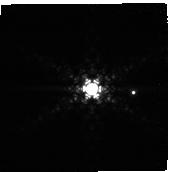
Target: PDS-70
Instrument: NIRCAM
Filter: F444W+F405N
Exposure: 22 min
Observation ID: jw01179-o019_t005_nircam_f405n-f444w-sub160p

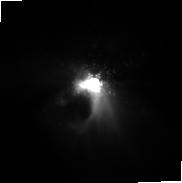
Target: HL-TAU
Instrument: NIRCAM
Filter: F187N
Exposure: 22 min
Observation ID: jw01179-o014_t004_nircam_clear-f187n-sub160p

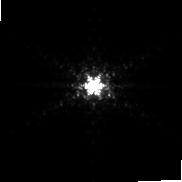
Target: SAO-206462
Instrument: NIRCAM
Filter: F187N
Exposure: 22 min
Observation ID: jw01179-o003_t001_nircam_clear-f187n-sub160p

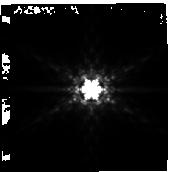
Target: MWC-758
Instrument: NIRCAM
Filter: F410M
Exposure: 22 min
Observation ID: jw01179-o010_t003_nircam_clear-f410m-sub160p

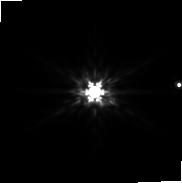
Target: PDS-70
Instrument: NIRCAM
Filter: F200W
Exposure: 22 min
Observation ID: jw01179-o018_t005_nircam_clear-f200w-sub160p

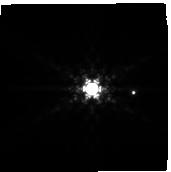
Target: PDS-70
Instrument: NIRCAM
Filter: F410M
Exposure: 22 min
Observation ID: jw01179-o019_t005_nircam_clear-f410m-sub160p

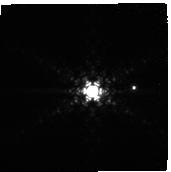
Target: PDS-70
Instrument: NIRCAM
Filter: F444W+F405N
Exposure: 22 min
Observation ID: jw01179-o018_t005_nircam_f405n-f444w-sub160p

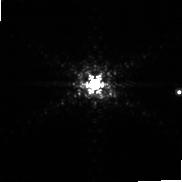
Target: PDS-70
Instrument: NIRCAM
Filter: F187N
Exposure: 22 min
Observation ID: jw01179-o019_t005_nircam_clear-f187n-sub160p

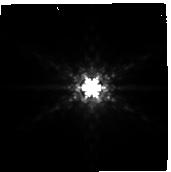
Target: HL-TAU
Instrument: NIRCAM
Filter: F410M
Exposure: 22 min
Observation ID: jw01179-o014_t004_nircam_clear-f410m-sub160p

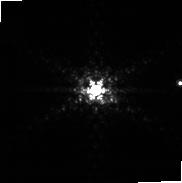
Target: PDS-70
Instrument: NIRCAM
Filter: F187N
Exposure: 22 min
Observation ID: jw01179-o018_t005_nircam_clear-f187n-sub160p

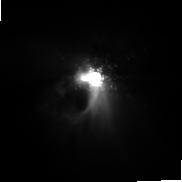
Target: HL-TAU
Instrument: NIRCAM
Filter: F187N
Exposure: 22 min
Observation ID: jw01179-o015_t004_nircam_clear-f187n-sub160p

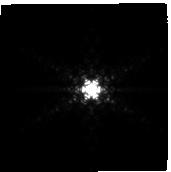
Target: MWC-758
Instrument: NIRCAM
Filter: F444W+F405N
Exposure: 22 min
Observation ID: jw01179-o010_t003_nircam_f405n-f444w-sub160p

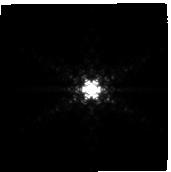
Target: MWC-758
Instrument: NIRCAM
Filter: F444W+F405N
Exposure: 22 min
Observation ID: jw01179-o011_t003_nircam_f405n-f444w-sub160p

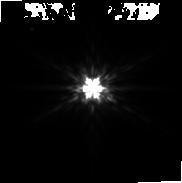
Target: MWC-758
Instrument: NIRCAM
Filter: F200W
Exposure: 22 min
Observation ID: jw01179-o011_t003_nircam_clear-f200w-sub160p

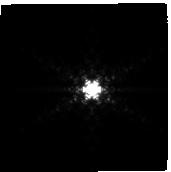
Target: SAO-206462
Instrument: NIRCAM
Filter: F444W+F405N
Exposure: 22 min
Observation ID: jw01179-o002_t001_nircam_f405n-f444w-sub160p

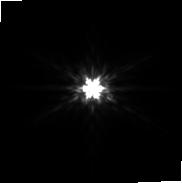
Target: SAO-206462
Instrument: NIRCAM
Filter: F200W
Exposure: 22 min
Observation ID: jw01179-o003_t001_nircam_clear-f200w-sub160p

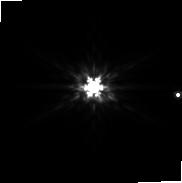
Target: PDS-70
Instrument: NIRCAM
Filter: F200W
Exposure: 22 min
Observation ID: jw01179-o019_t005_nircam_clear-f200w-sub160p

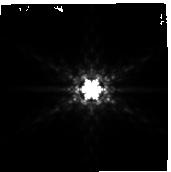
Target: MWC-758
Instrument: NIRCAM
Filter: F410M
Exposure: 22 min
Observation ID: jw01179-o011_t003_nircam_clear-f410m-sub160p

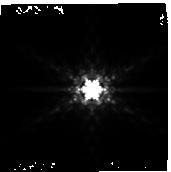
Target: SAO-206462
Instrument: NIRCAM
Filter: F410M
Exposure: 22 min
Observation ID: jw01179-o002_t001_nircam_clear-f410m-sub160p

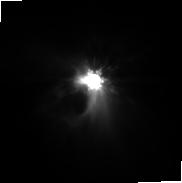
Target: HL-TAU
Instrument: NIRCAM
Filter: F200W
Exposure: 22 min
Observation ID: jw01179-o015_t004_nircam_clear-f200w-sub160p

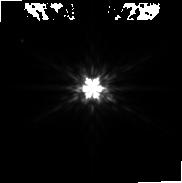
Target: MWC-758
Instrument: NIRCAM
Filter: F200W
Exposure: 22 min
Observation ID: jw01179-o010_t003_nircam_clear-f200w-sub160p

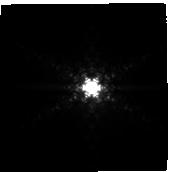
Target: HL-TAU
Instrument: NIRCAM
Filter: F444W+F405N
Exposure: 22 min
Observation ID: jw01179-o014_t004_nircam_f405n-f444w-sub160p

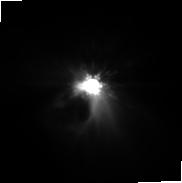
Target: HL-TAU
Instrument: NIRCAM
Filter: F200W
Exposure: 22 min
Observation ID: jw01179-o014_t004_nircam_clear-f200w-sub160p

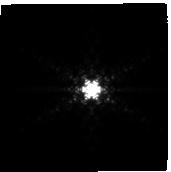
Target: SAO-206462
Instrument: NIRCAM
Filter: F444W+F405N
Exposure: 22 min
Observation ID: jw01179-o003_t001_nircam_f405n-f444w-sub160p

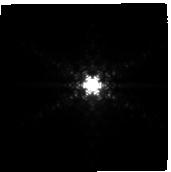
Target: HL-TAU
Instrument: NIRCAM
Filter: F444W+F405N
Exposure: 22 min
Observation ID: jw01179-o015_t004_nircam_f405n-f444w-sub160p

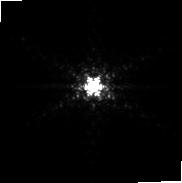
Target: MWC-758
Instrument: NIRCAM
Filter: F187N
Exposure: 22 min
Observation ID: jw01179-o010_t003_nircam_clear-f187n-sub160p

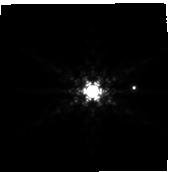
Target: PDS-70
Instrument: NIRCAM
Filter: F410M
Exposure: 22 min
Observation ID: jw01179-o018_t005_nircam_clear-f410m-sub160p

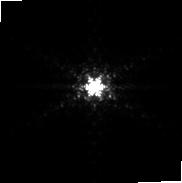
Target: SAO-206462
Instrument: NIRCAM
Filter: F187N
Exposure: 22 min
Observation ID: jw01179-o002_t001_nircam_clear-f187n-sub160p

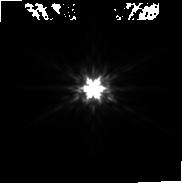
Target: SAO-206462
Instrument: NIRCAM
Filter: F200W
Exposure: 22 min
Observation ID: jw01179-o002_t001_nircam_clear-f200w-sub160p

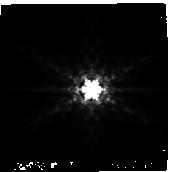
Target: SAO-206462
Instrument: NIRCAM
Filter: F410M
Exposure: 22 min
Observation ID: jw01179-o003_t001_nircam_clear-f410m-sub160p

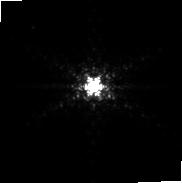
Target: MWC-758
Instrument: NIRCAM
Filter: F187N
Exposure: 22 min
Observation ID: jw01179-o011_t003_nircam_clear-f187n-sub160p

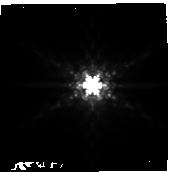
Target: HL-TAU
Instrument: NIRCAM
Filter: F410M
Exposure: 22 min
Observation ID: jw01179-o015_t004_nircam_clear-f410m-sub160p

YSO Imaging (PI: Leisenring, Jarron)

A complex myriad of physical processes contribute to the planet formation, likely including collisional growth of solids, particle aggregation in pressure bumps, non-linear solid growth, rapid gas accretion onto critical cores, and subsequent orbital migration. While a tremendous amount of information has been gathered over the past 30 years concerning the structure and evolution of circumstellar disks, practically no empirical constraints exist on the dominant physical processes at play in gas giant planet formation. The best way to test predictive theories is to observe planets in formation, and characterize them in terms of i) temperature, luminosity, orbital location, possibly accretion rates, ii) nature of any attendant circumplanetary disks, and iii) local physical conditions of the circumstellar disk. We propose to search for and characterize forming protoplanets in the outer orbital regions of circumstellar disks around five carefully chosen young stellar objects: a) two with strong evidence for protoplanets based on previous observations and theoretical modelling of symmetric two arm spiral features (SAO 206462 and MWC 758); b) two with observed multiple rings of emission in both thermal emission and scattered light (TW Hya and HL Tau); c) one with two known sources with accretion signatures (PDS 70). While our main goal is the detection of forming protoplanets as compact objects, we will also be sensitive to extended thermal emission. The Near-Infrared Camera (NIRCam) onboard the James Webb Space Telescope (JWST) will provide images of the surrounding circumstellar regions, searching for companions at unmatched sensitivities of Saturn masses in the outer regions of the disk. Simultaneous observations of the NIRCam's Short-Wave (SW) and Long-Wave (LW) channels will allow us to characterize any discovered objects. Coupled with recent advances in planet formation theory along with observational constraints from ground-based high contrast imaging, JWST presents the best opportunity to search for and characterize embedded protoplanets while constraining the physical conditions of the disks.